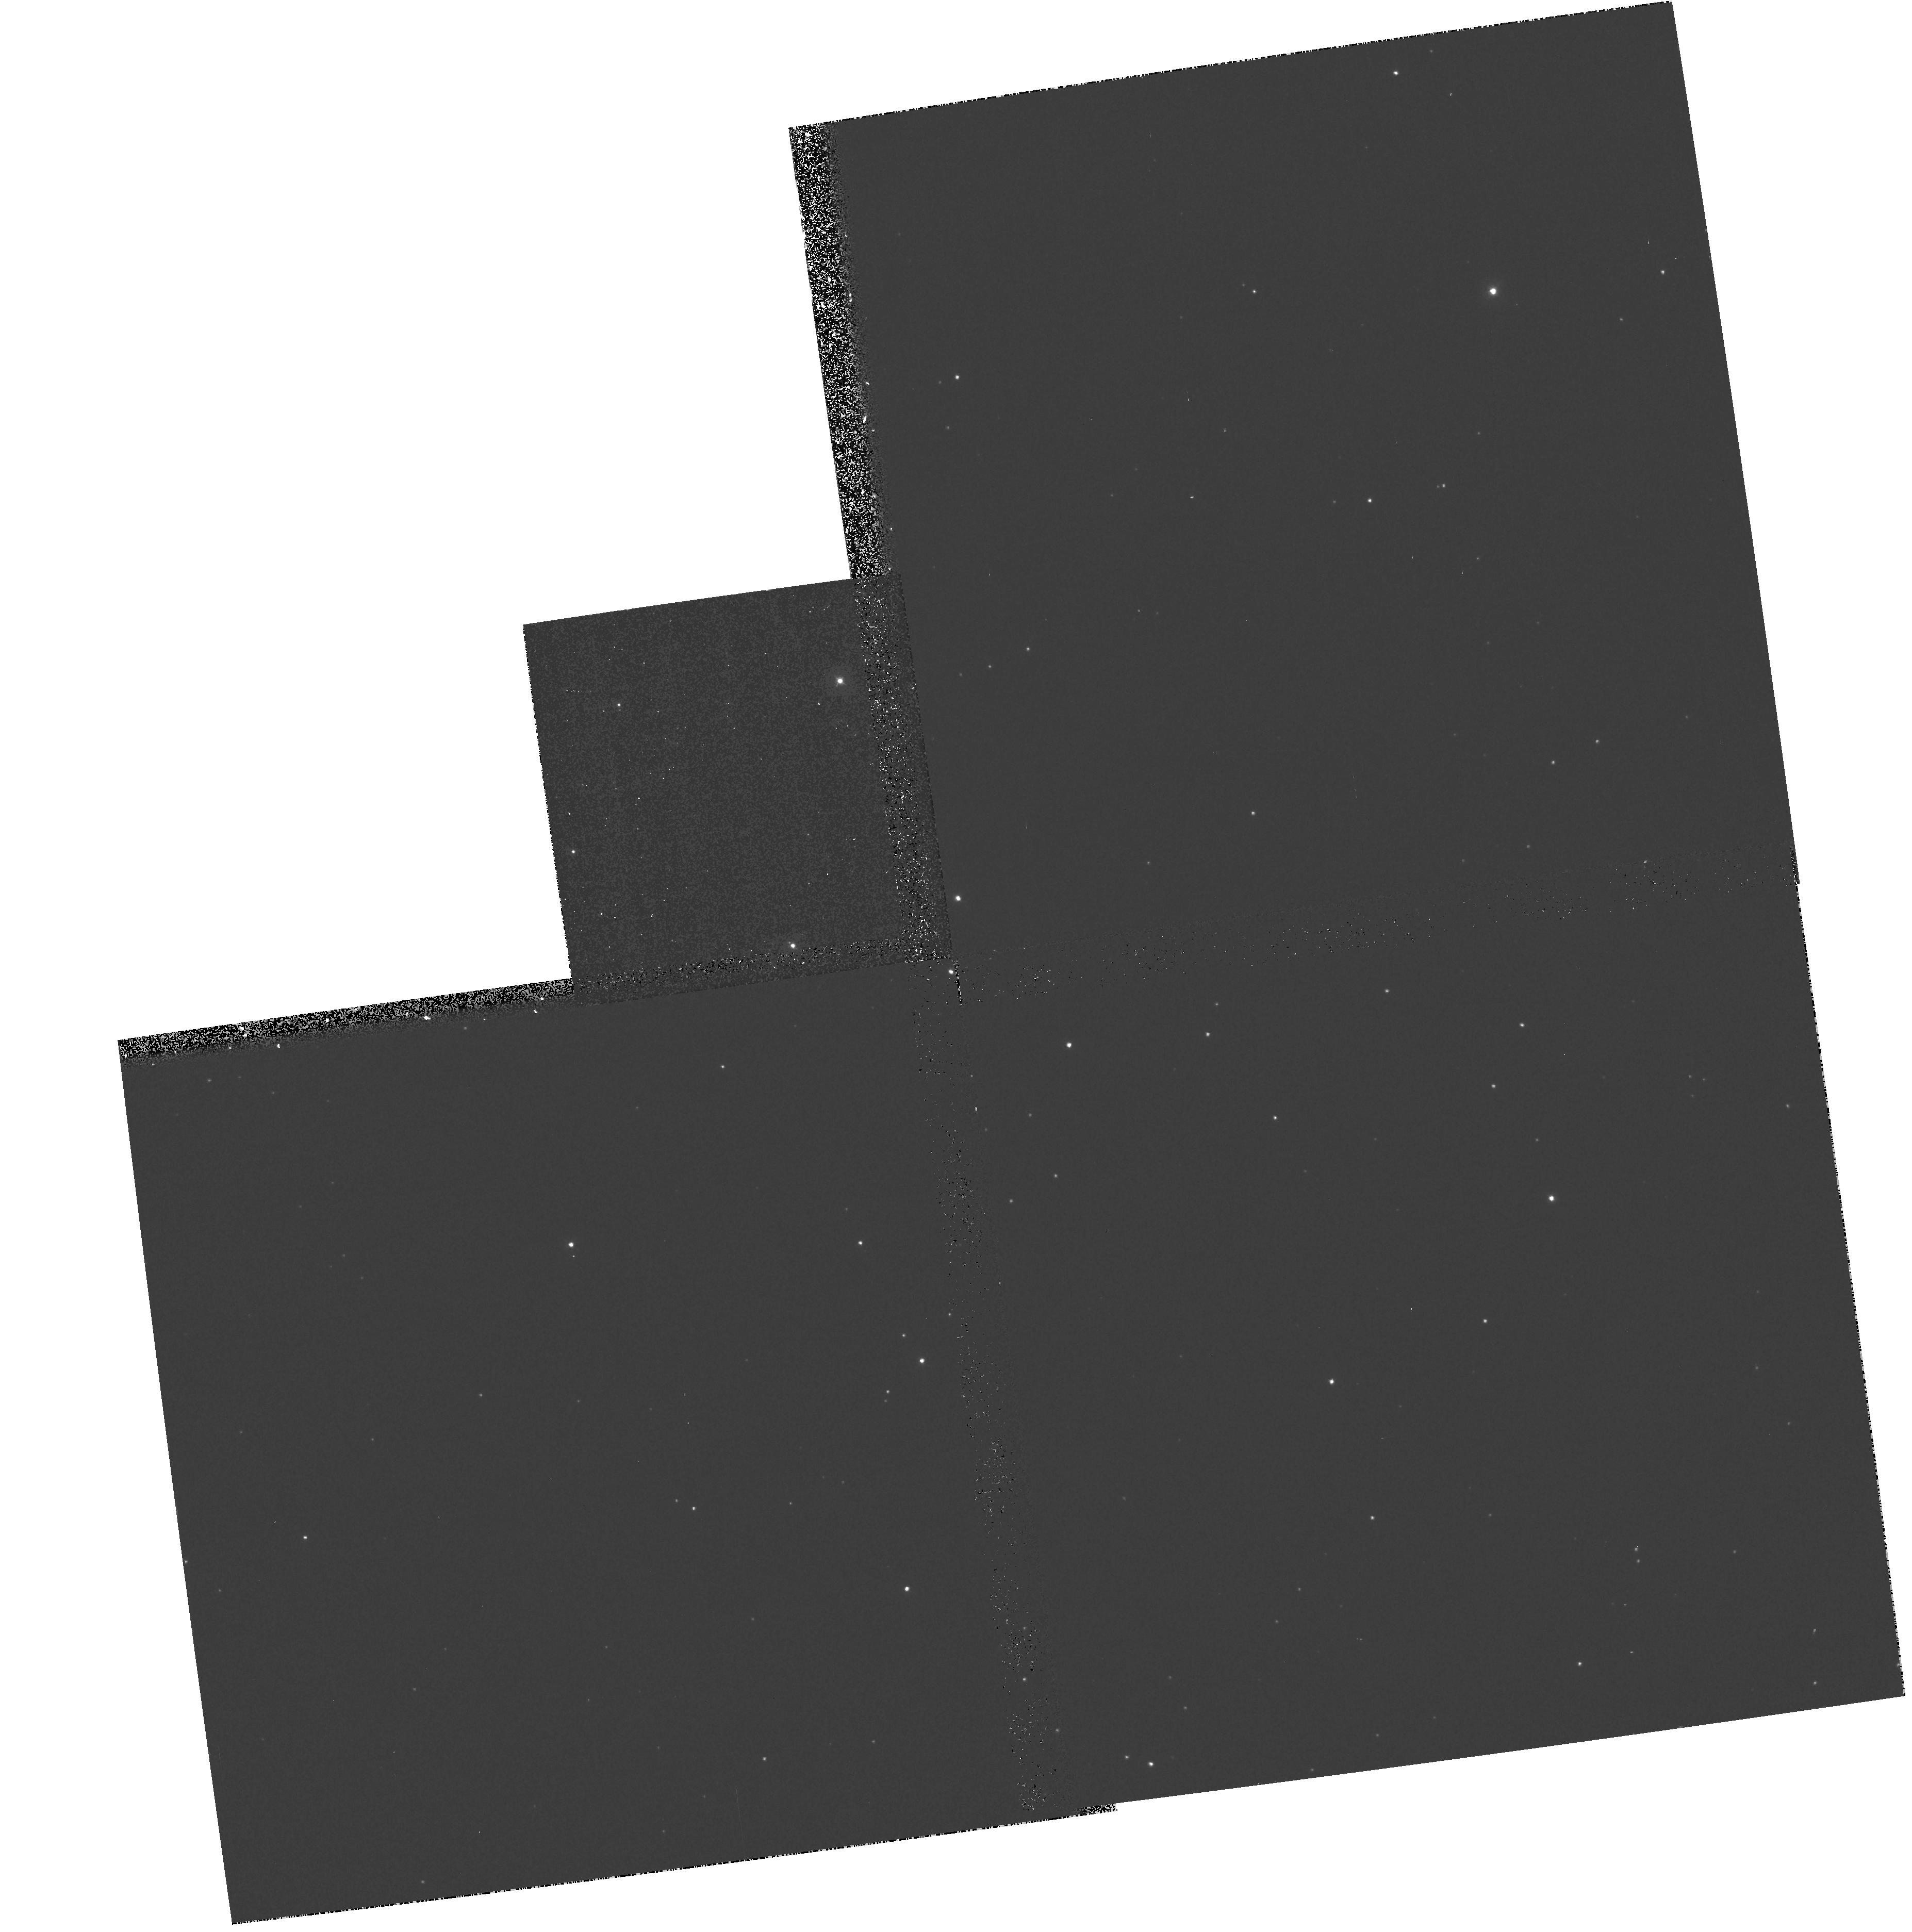
Target: WR34
Instrument: WFPC2/PC
Filter: F336W
Exposure: 5 min
Observation ID: hst_7282_23_wfpc2_pc_f336w_u48323

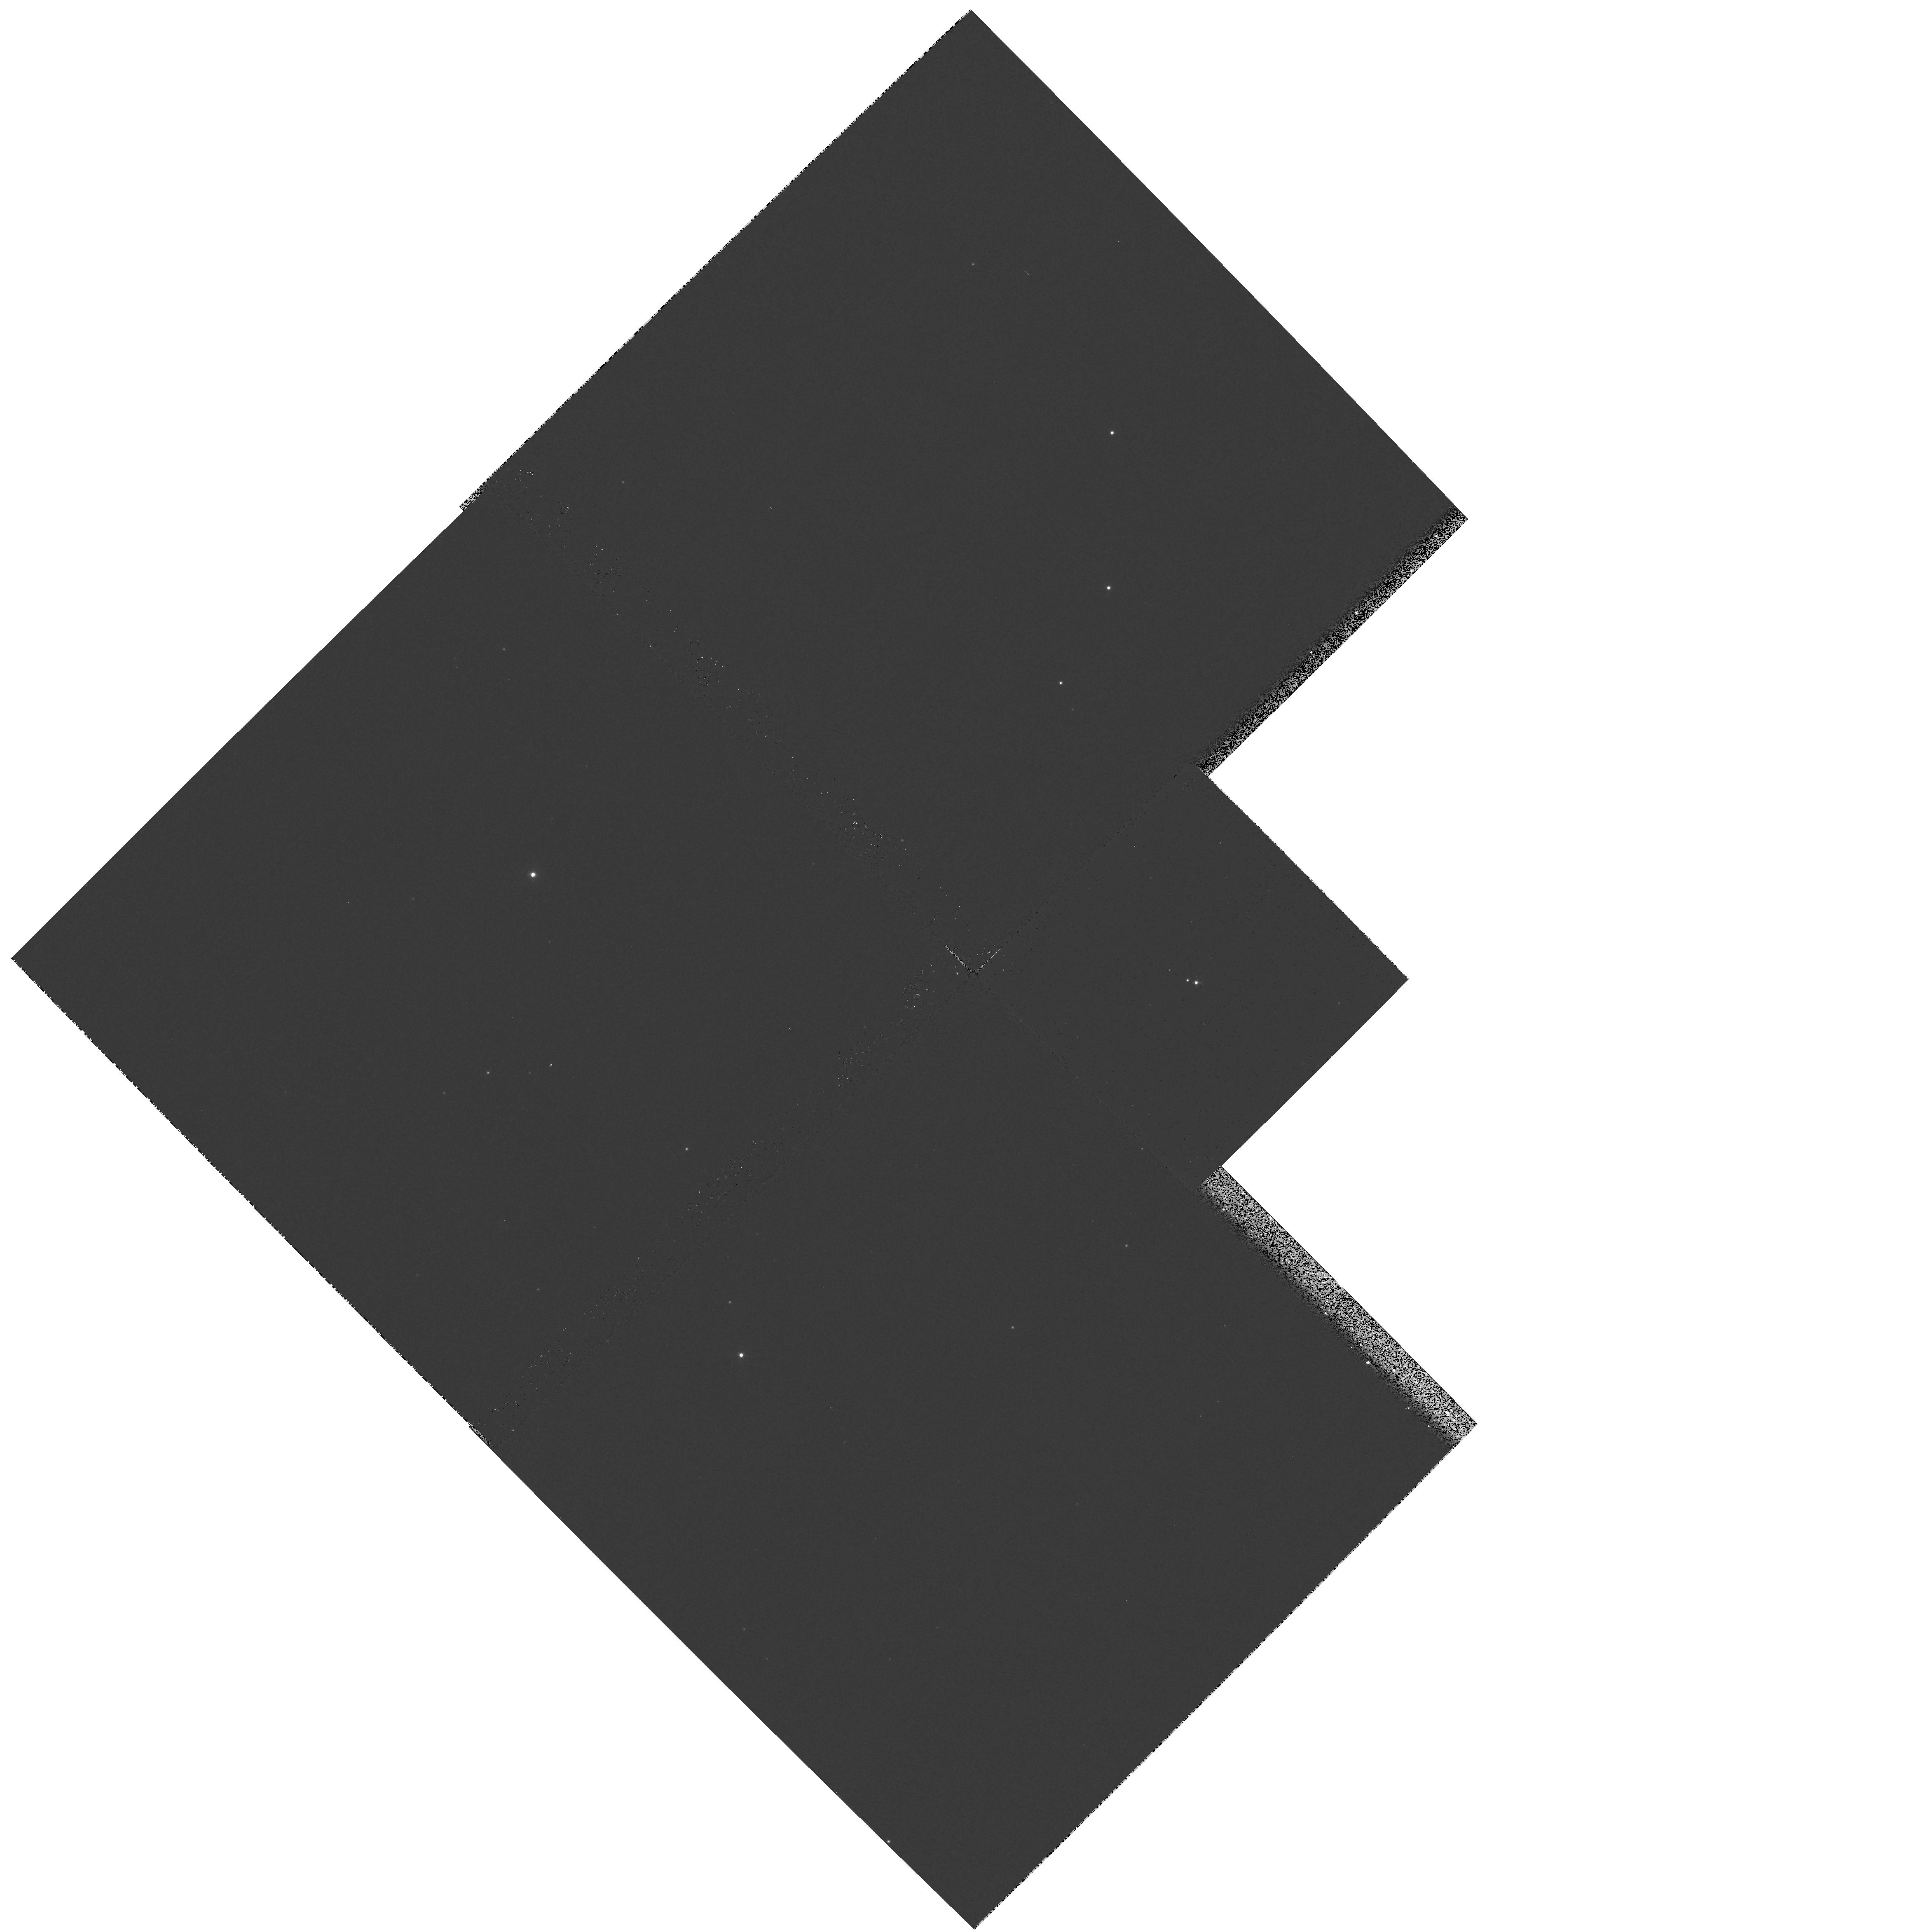
Target: WR104
Instrument: WFPC2/PC
Filter: F336W
Exposure: 7 min
Observation ID: hst_7282_42_wfpc2_pc_f336w_u48342

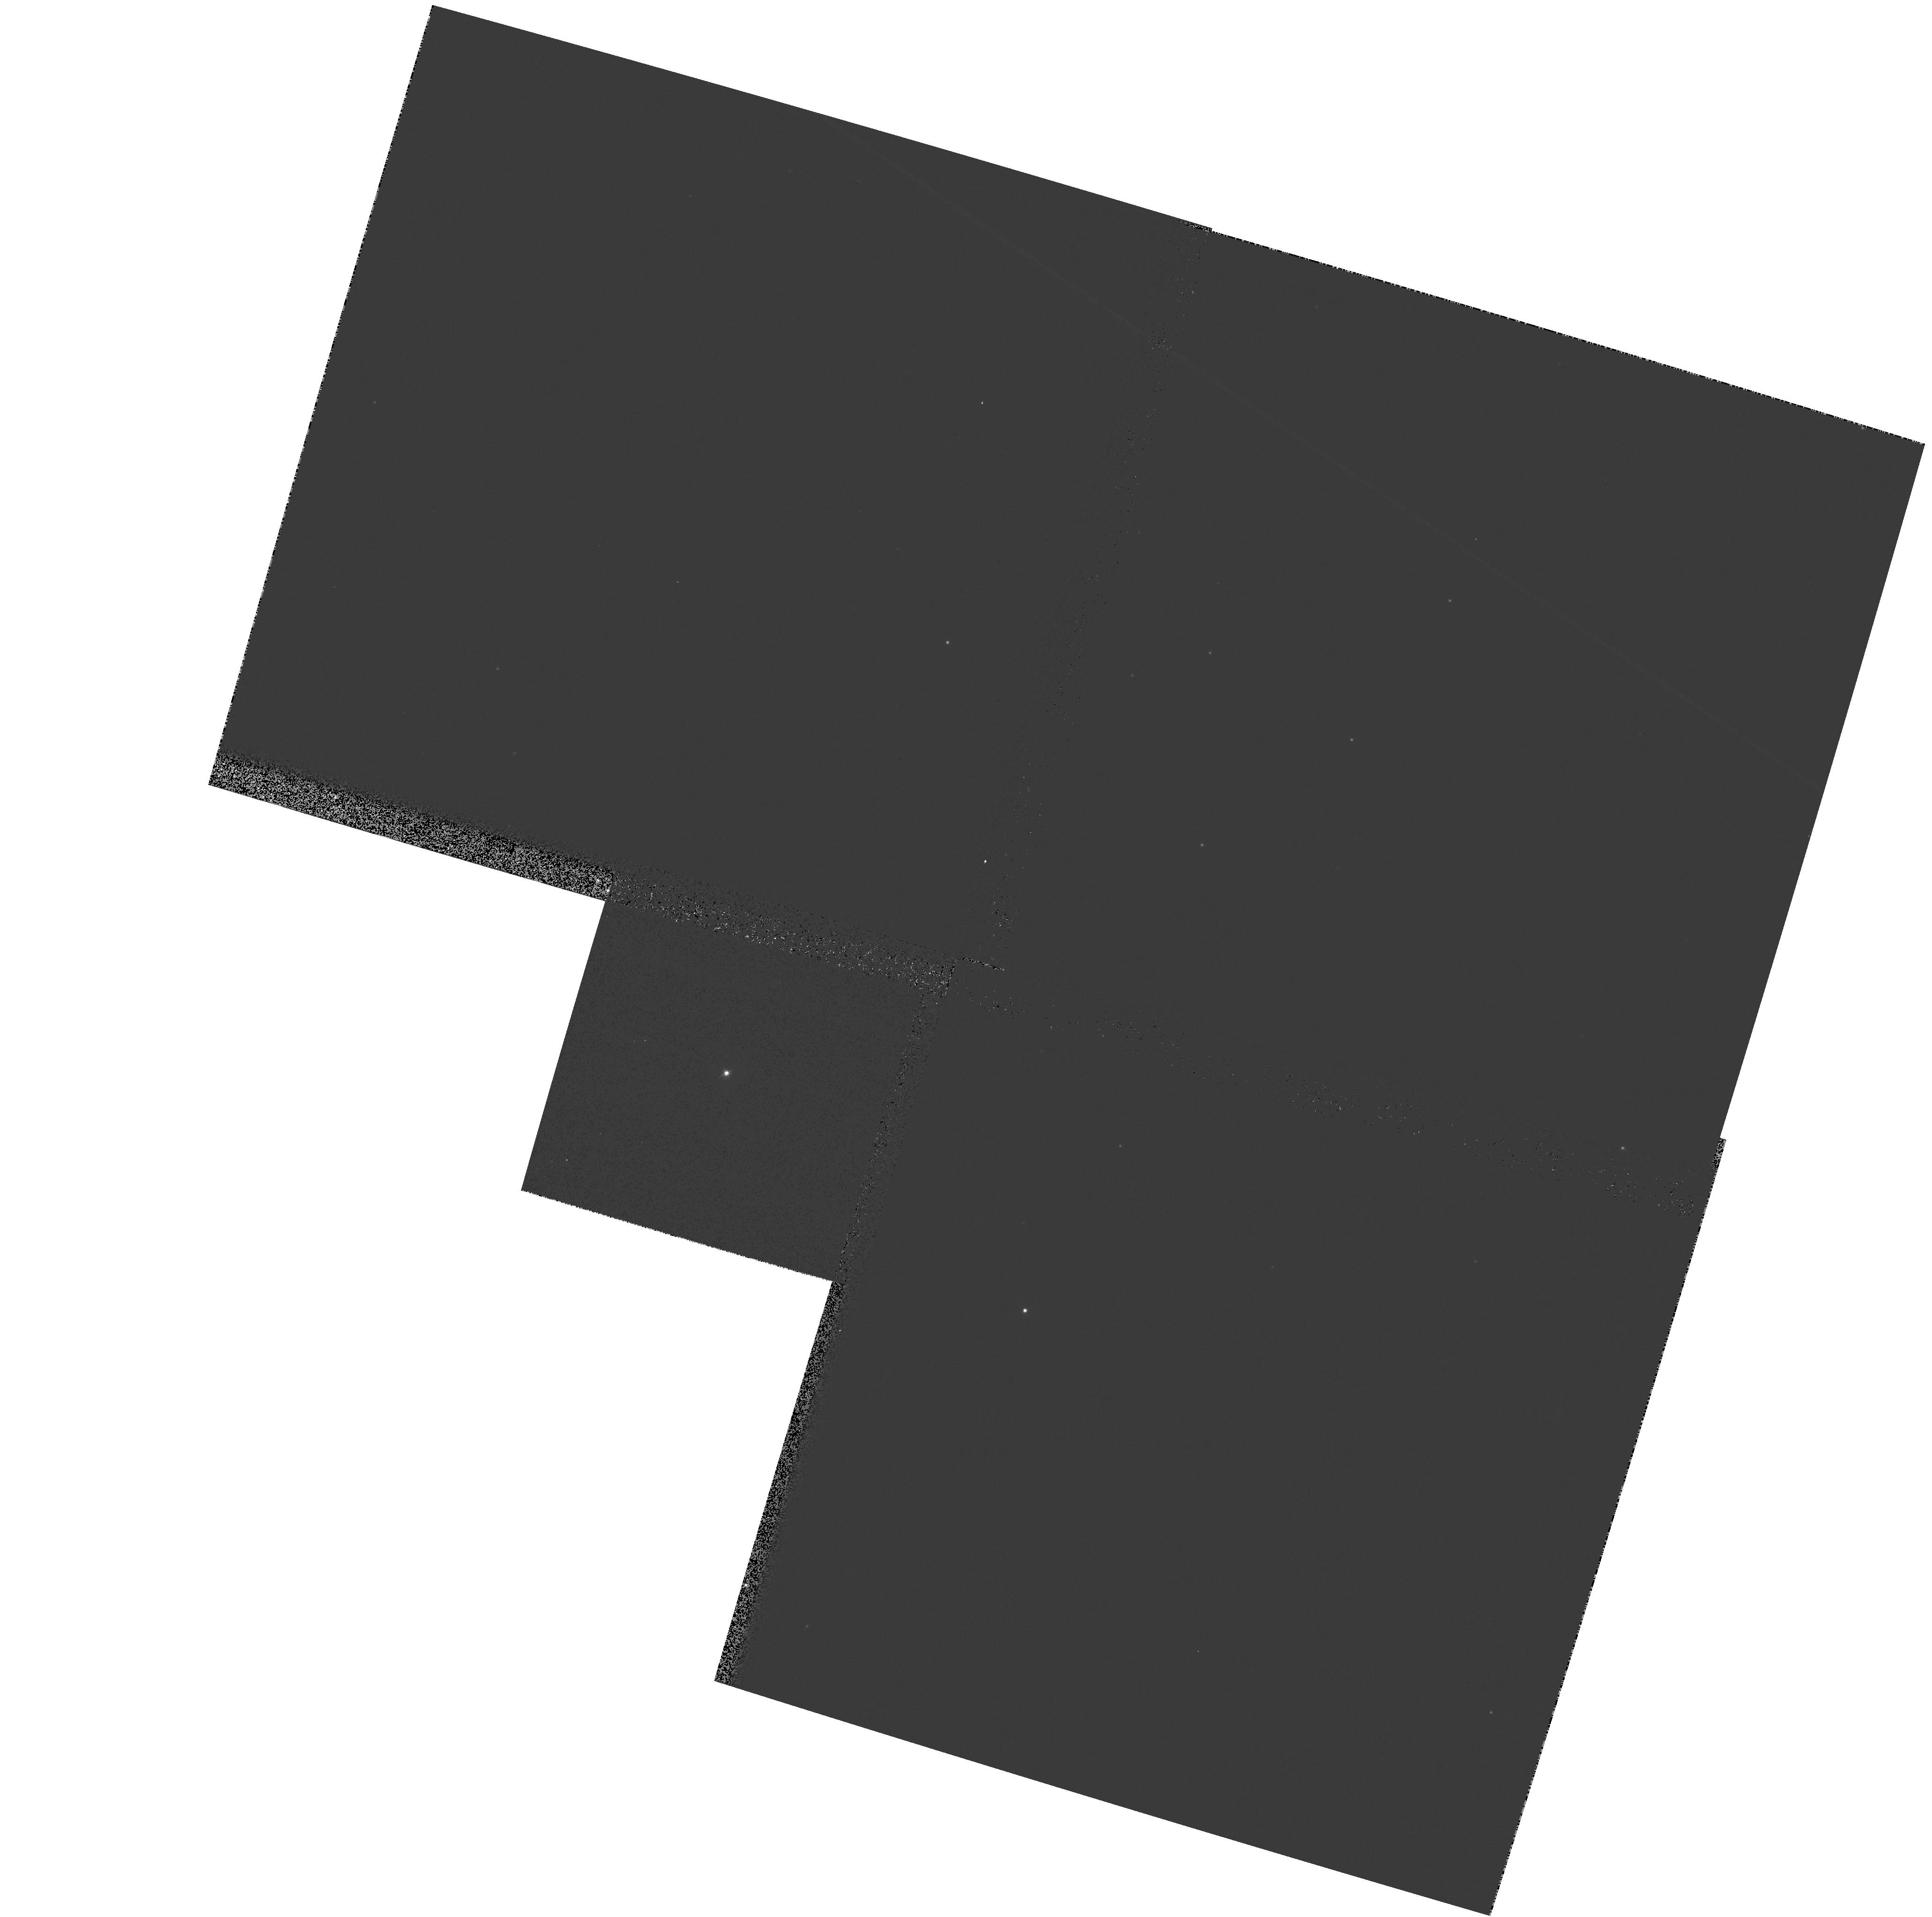
Target: WR13
Instrument: WFPC2/PC
Filter: F439W
Exposure: 1 min
Observation ID: hst_7282_14_wfpc2_pc_f439w_u48314

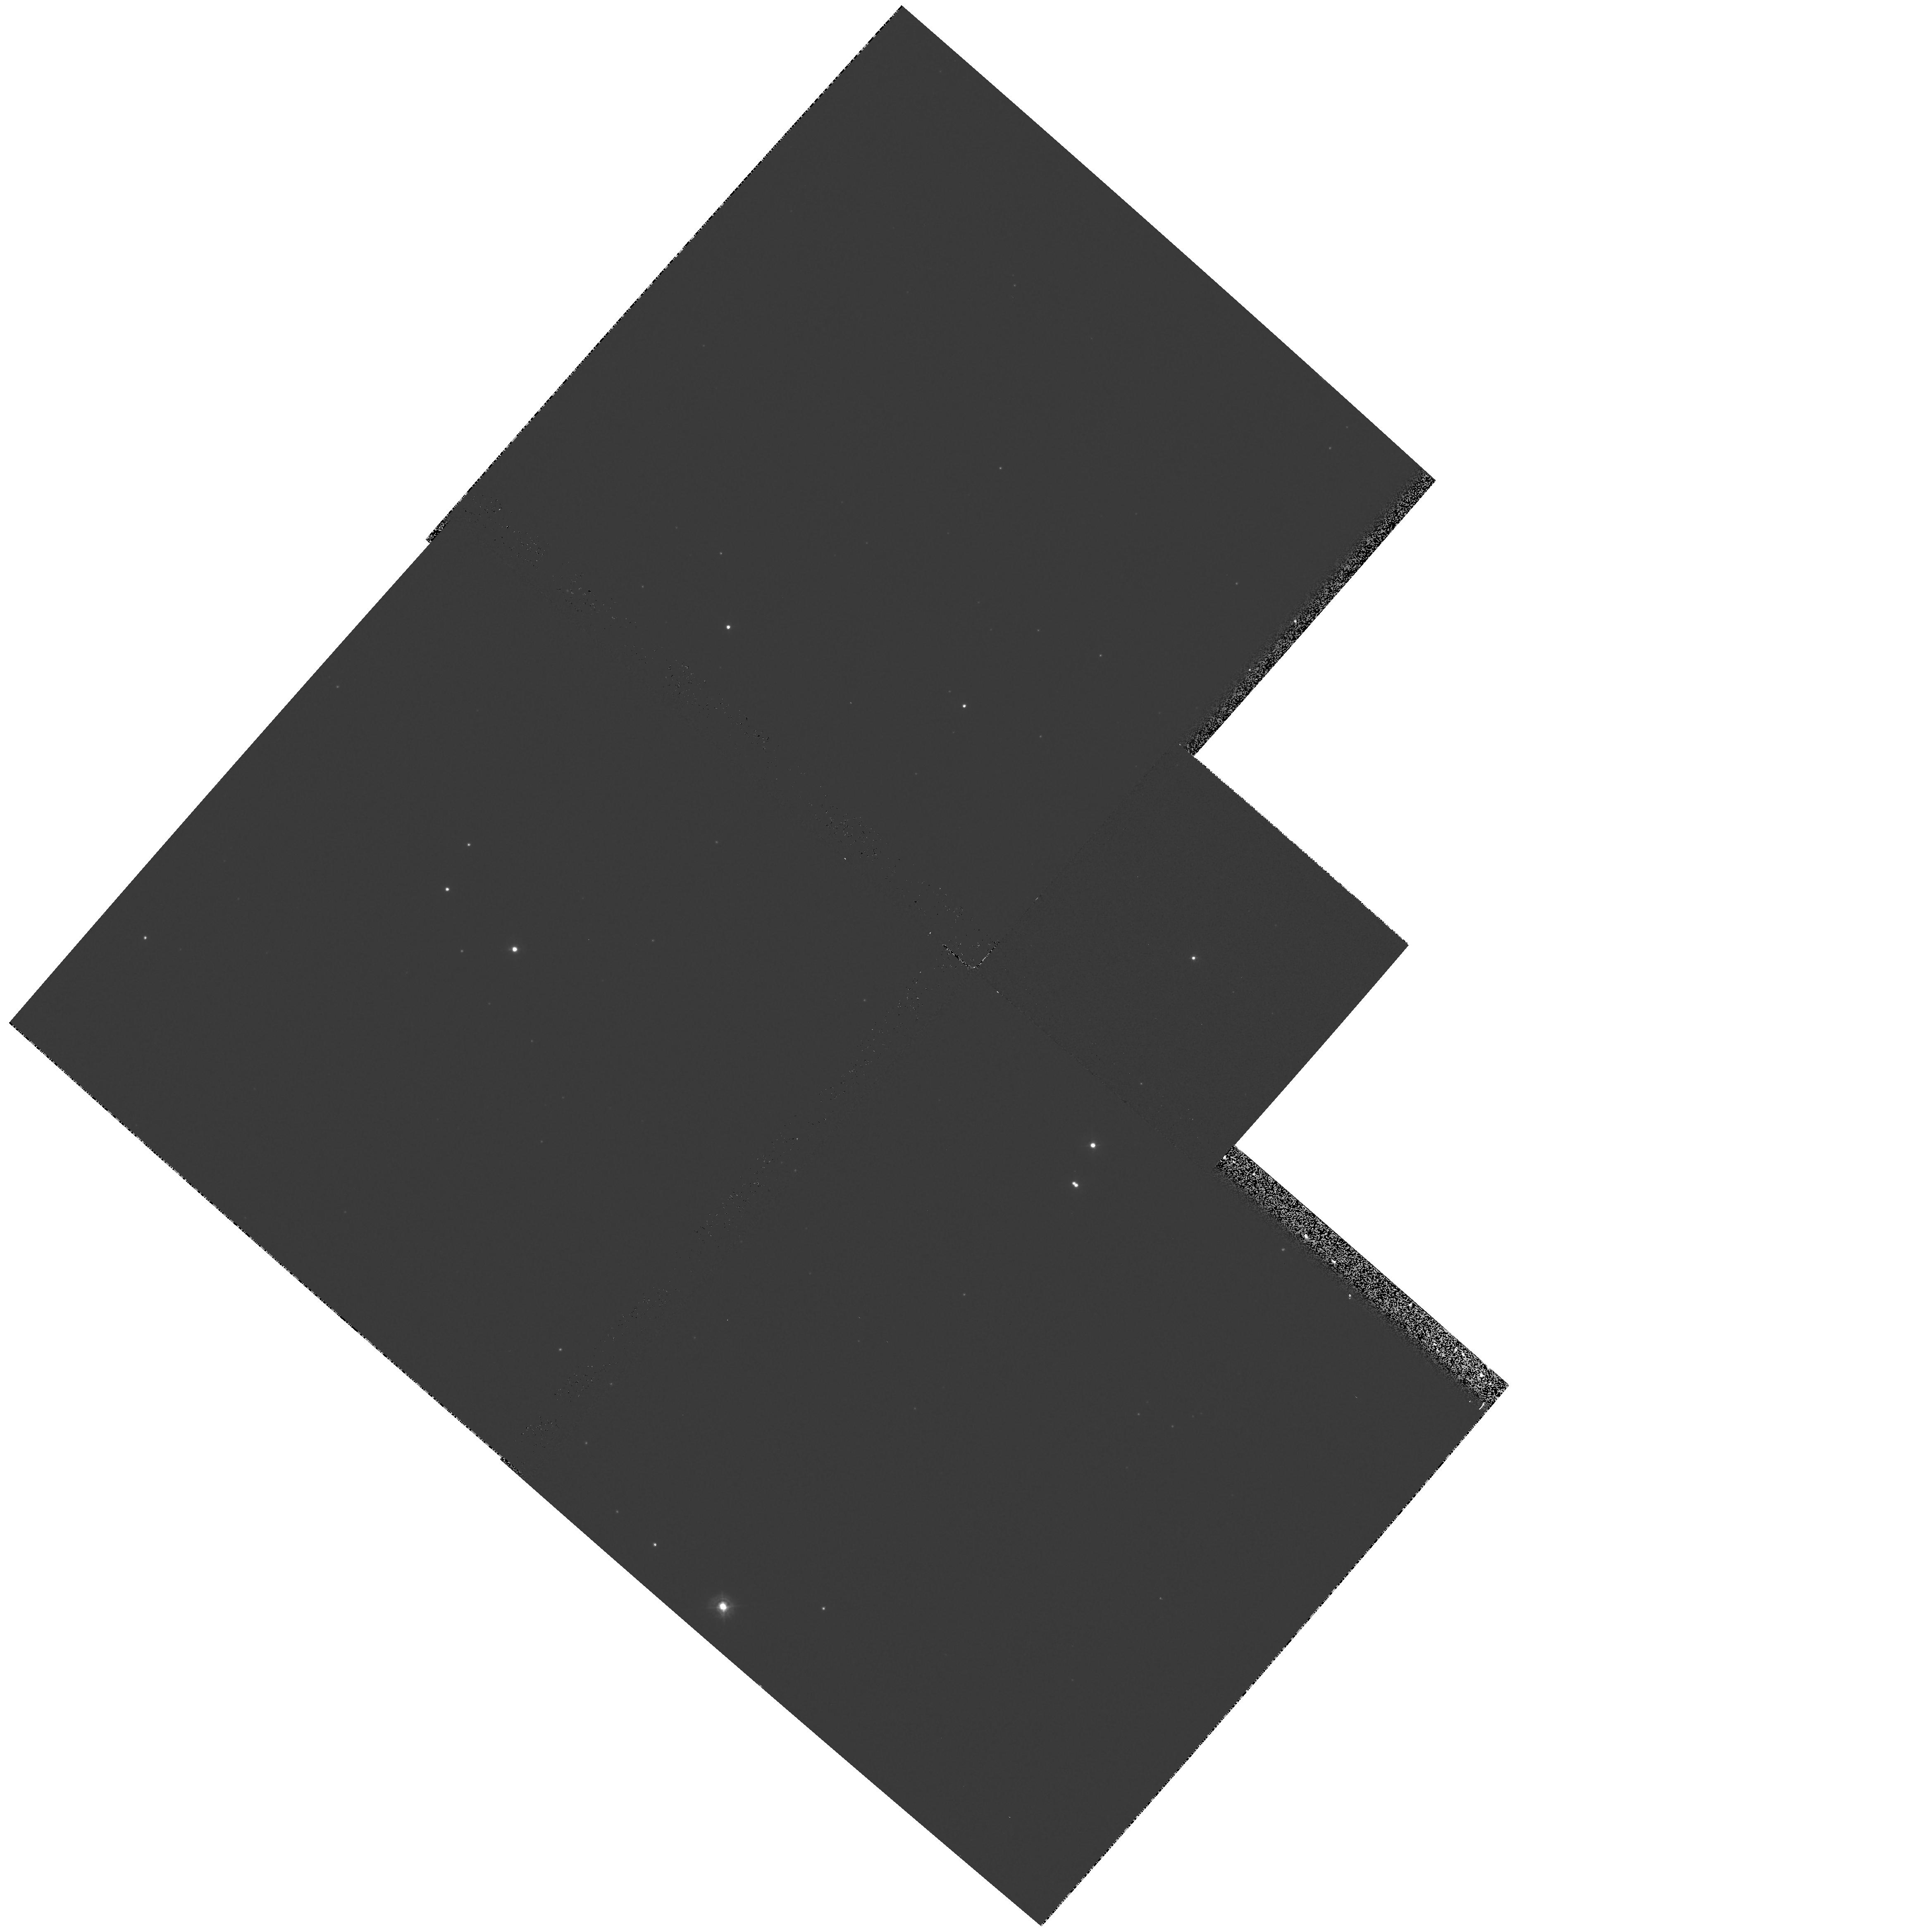
Target: WR26
Instrument: WFPC2/PC
Filter: F336W
Exposure: 5 min
Observation ID: hst_7282_21_wfpc2_pc_f336w_u48321

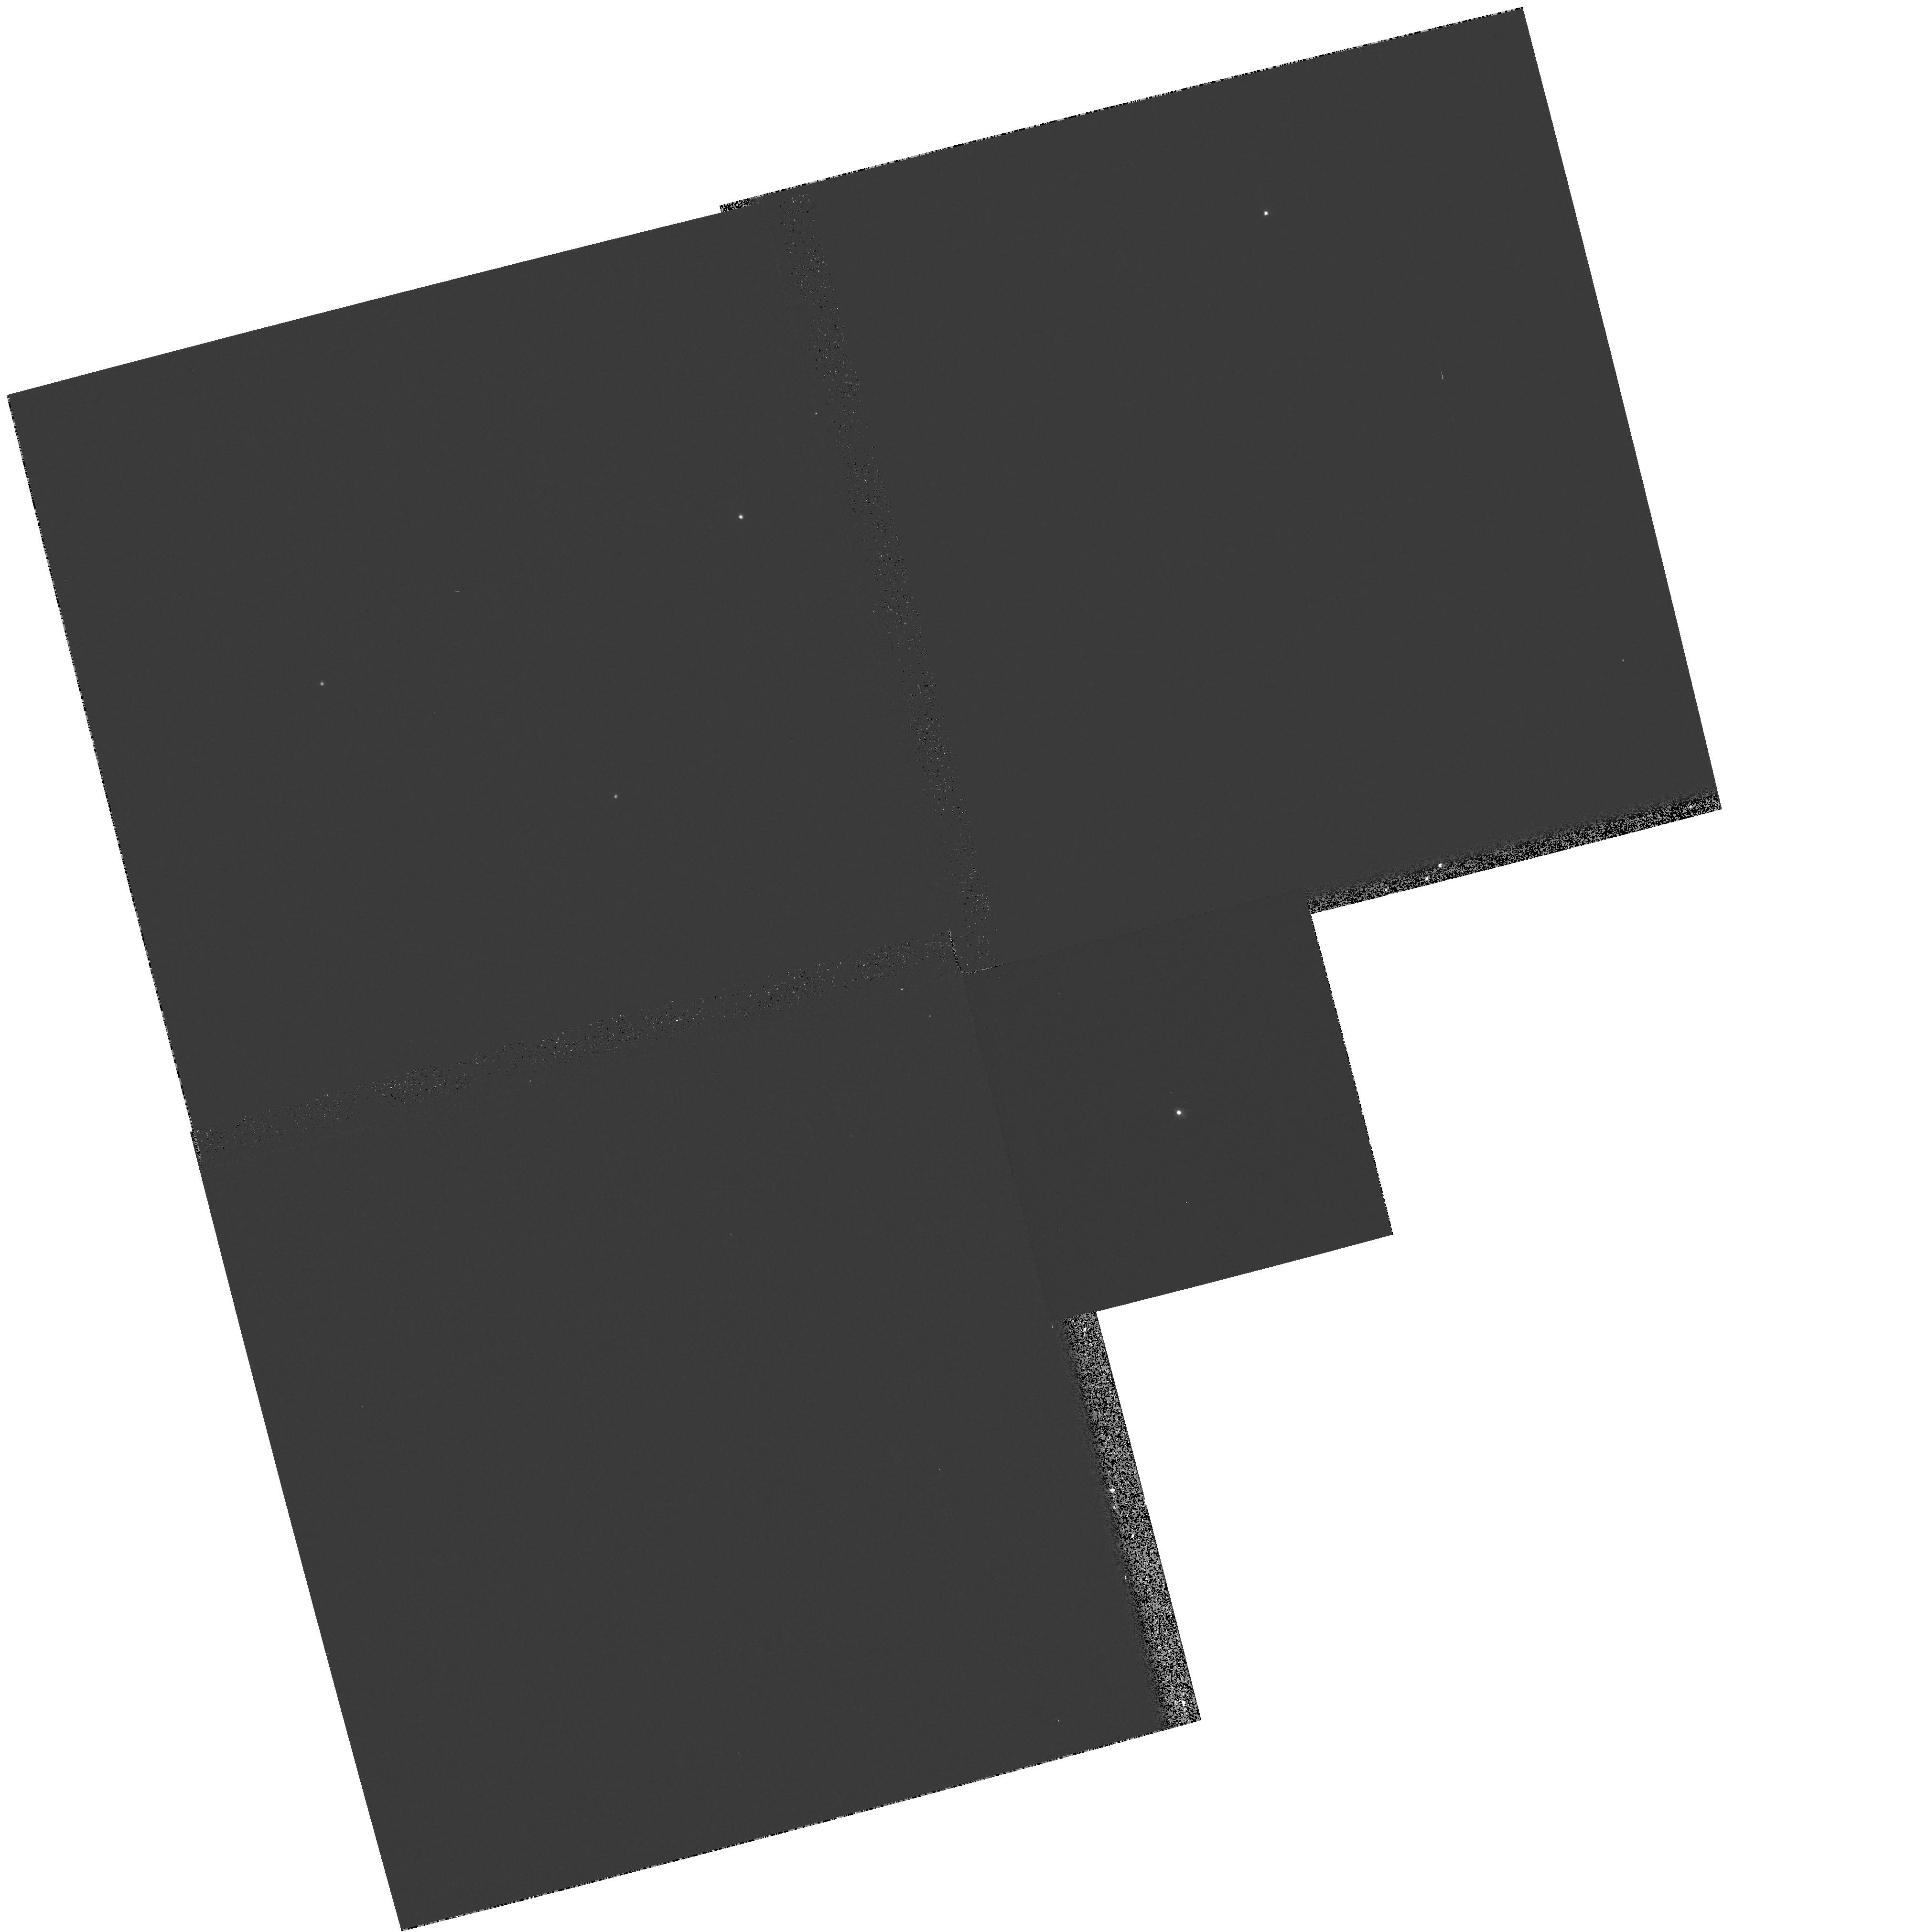
Target: WR143
Instrument: WFPC2/PC
Filter: F336W
Exposure: 2 min
Observation ID: hst_7282_60_wfpc2_pc_f336w_u48360

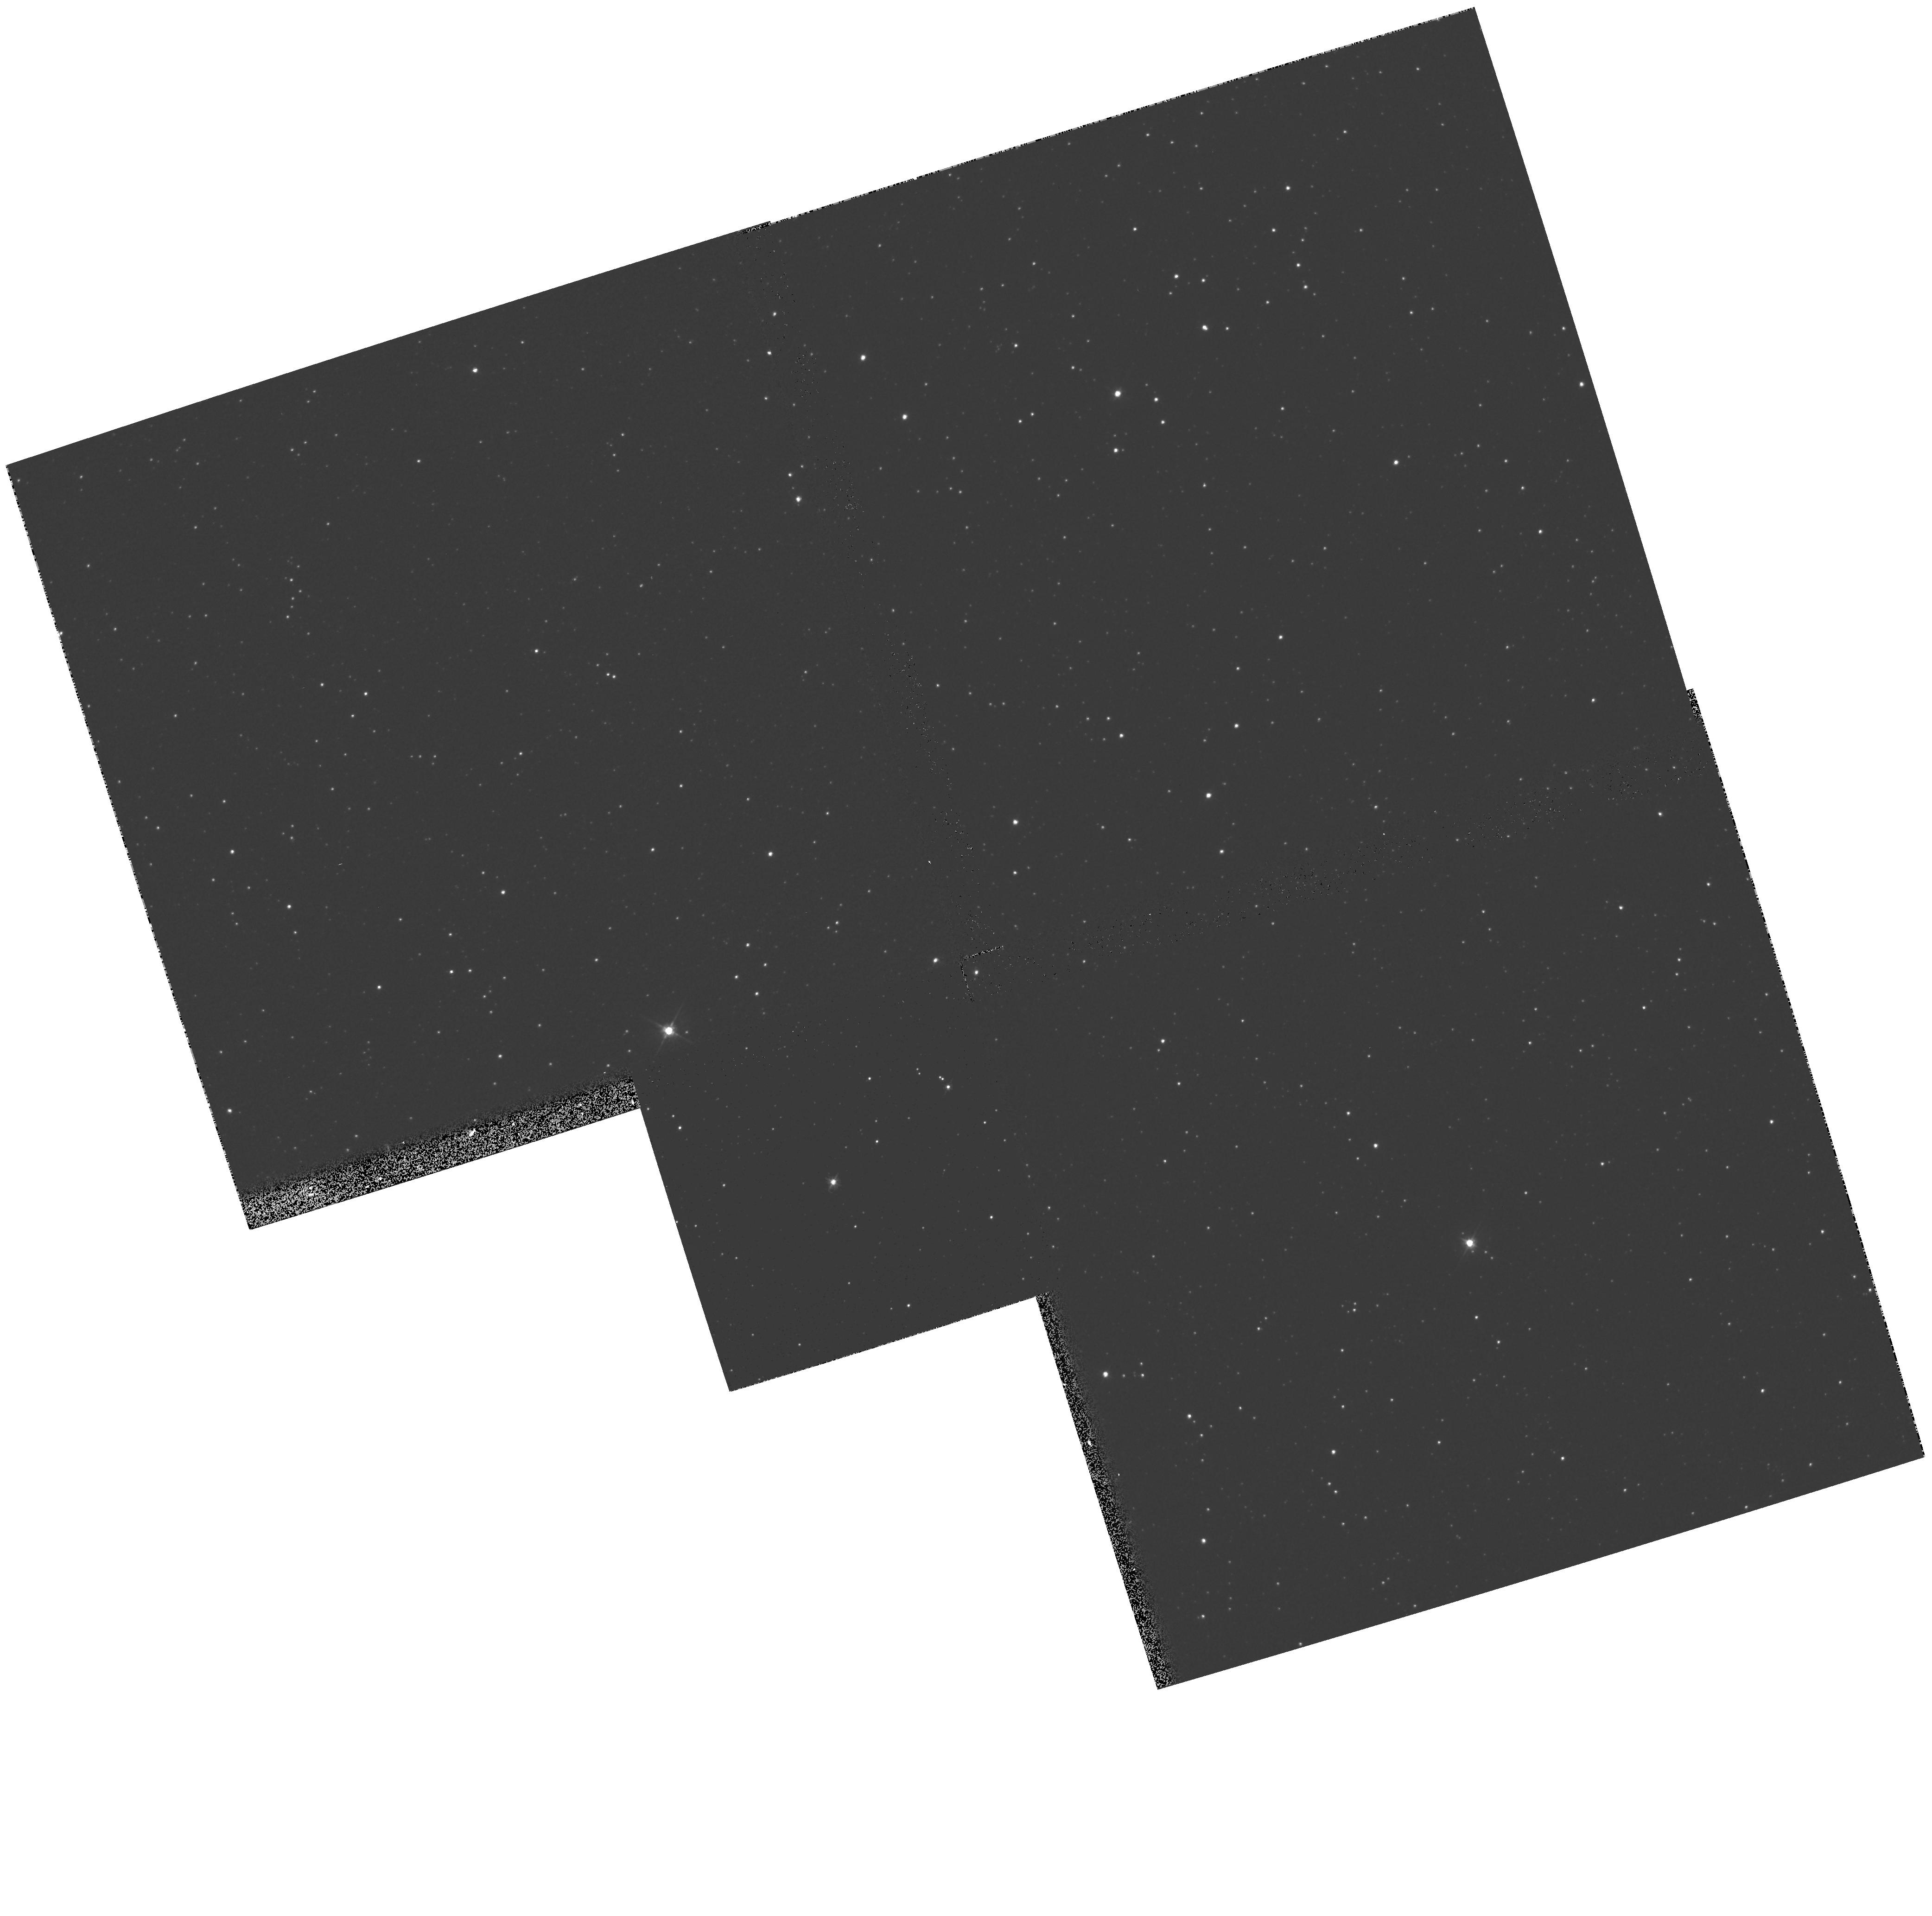
Target: SMC1
Instrument: WFPC2/PC
Filter: F555W
Exposure: 1 min
Observation ID: hst_7282_72_wfpc2_pc_f555w_u48372

A Continuing Snapshot Survey for Compact Stellar Groups and Clusters around Wolf- Rayet Stars (PI: Shara, Michael)

Wolf Rayet (WR) stars are the last stable evolutionary phase of the most massive O stars. This short-lived phase, in which the products of CNO burning (WN type) or He burning (WC type) are seen as a result of the removal of H-rich outer layers by intense stellar wind, and strong internal mixing via convection and overshoot. The resulting strong, broad emission lines, combined with an optically thick inner wind, make it difficult to determine these stars' intrinsic characteristics, particularly luminosity, mass, and age. 72\ have revealed themselves via HST, to be close binary and/or cluster members. The newly imaged clusters allow us to accurately determine the distances, luminosities, and ages of the WR members. The very close binaries put strong constraints on binary formation and evolution scenarios. We propose to triple the size of our Cycle 6 SNAP Galactic WR sample (from 25 to 75), and image 30 WR stars in the SMC and the LMC (for the first time) to search for companions and clusters.